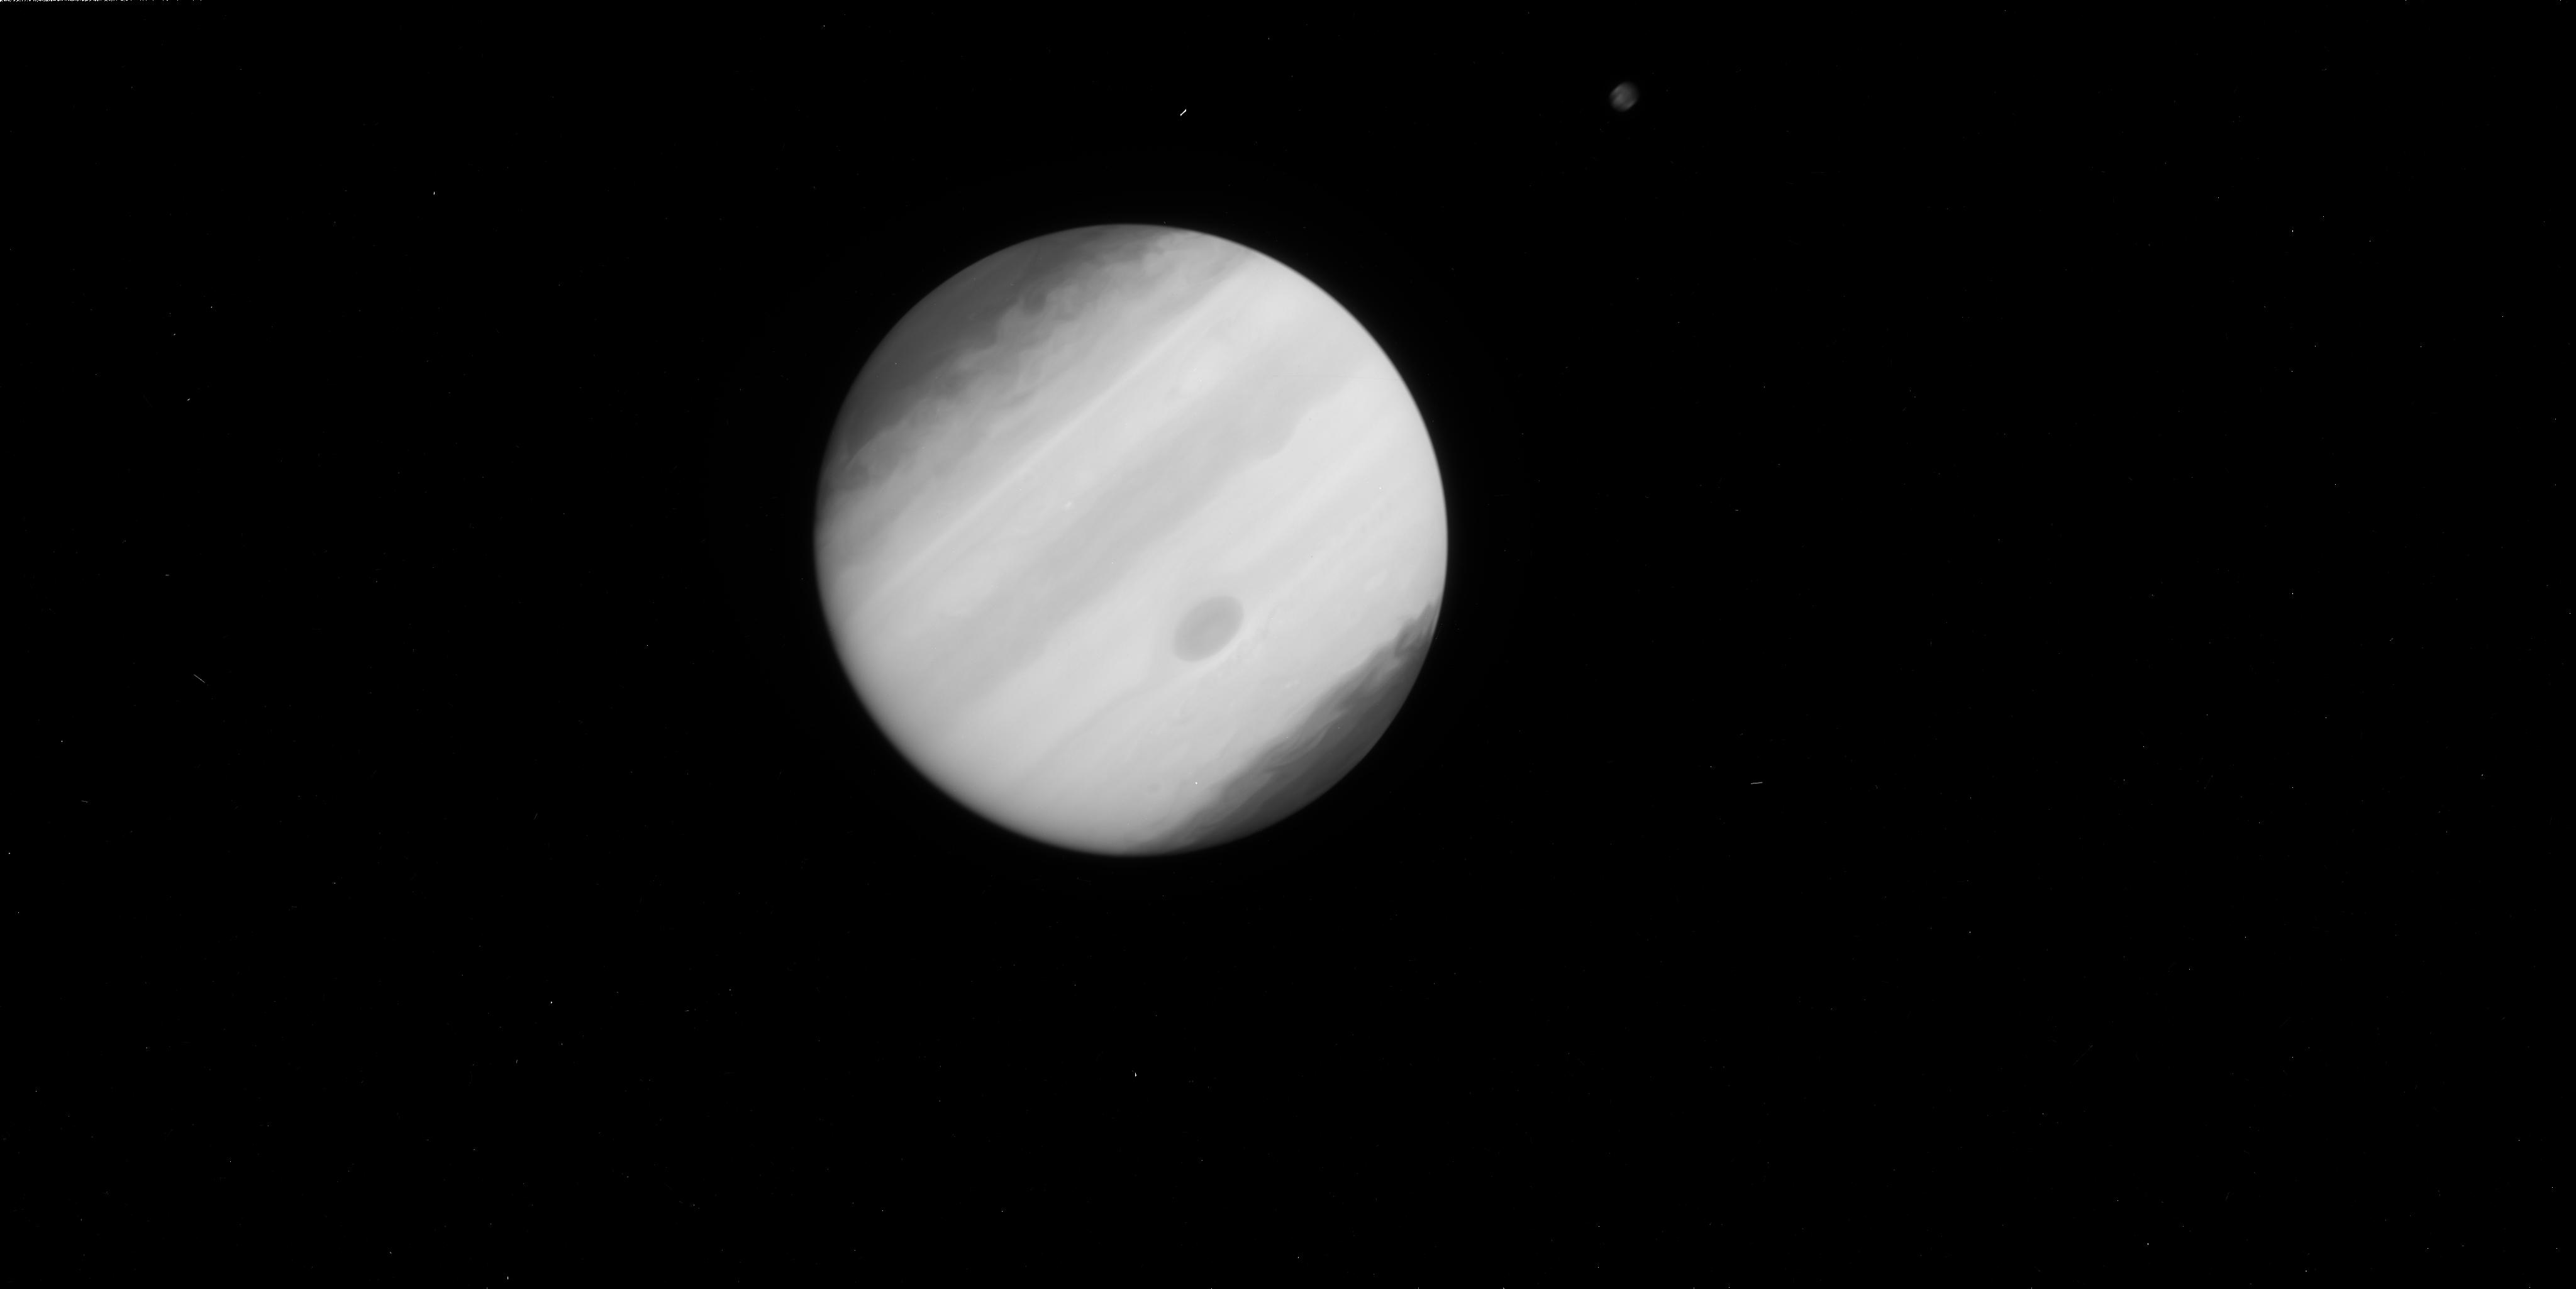
Target: JUPITER-IMPACT-EAST-1
Instrument: WFC3/UVIS
Filter: F225W
Exposure: 2 min
Observation ID: ibdg01e5q

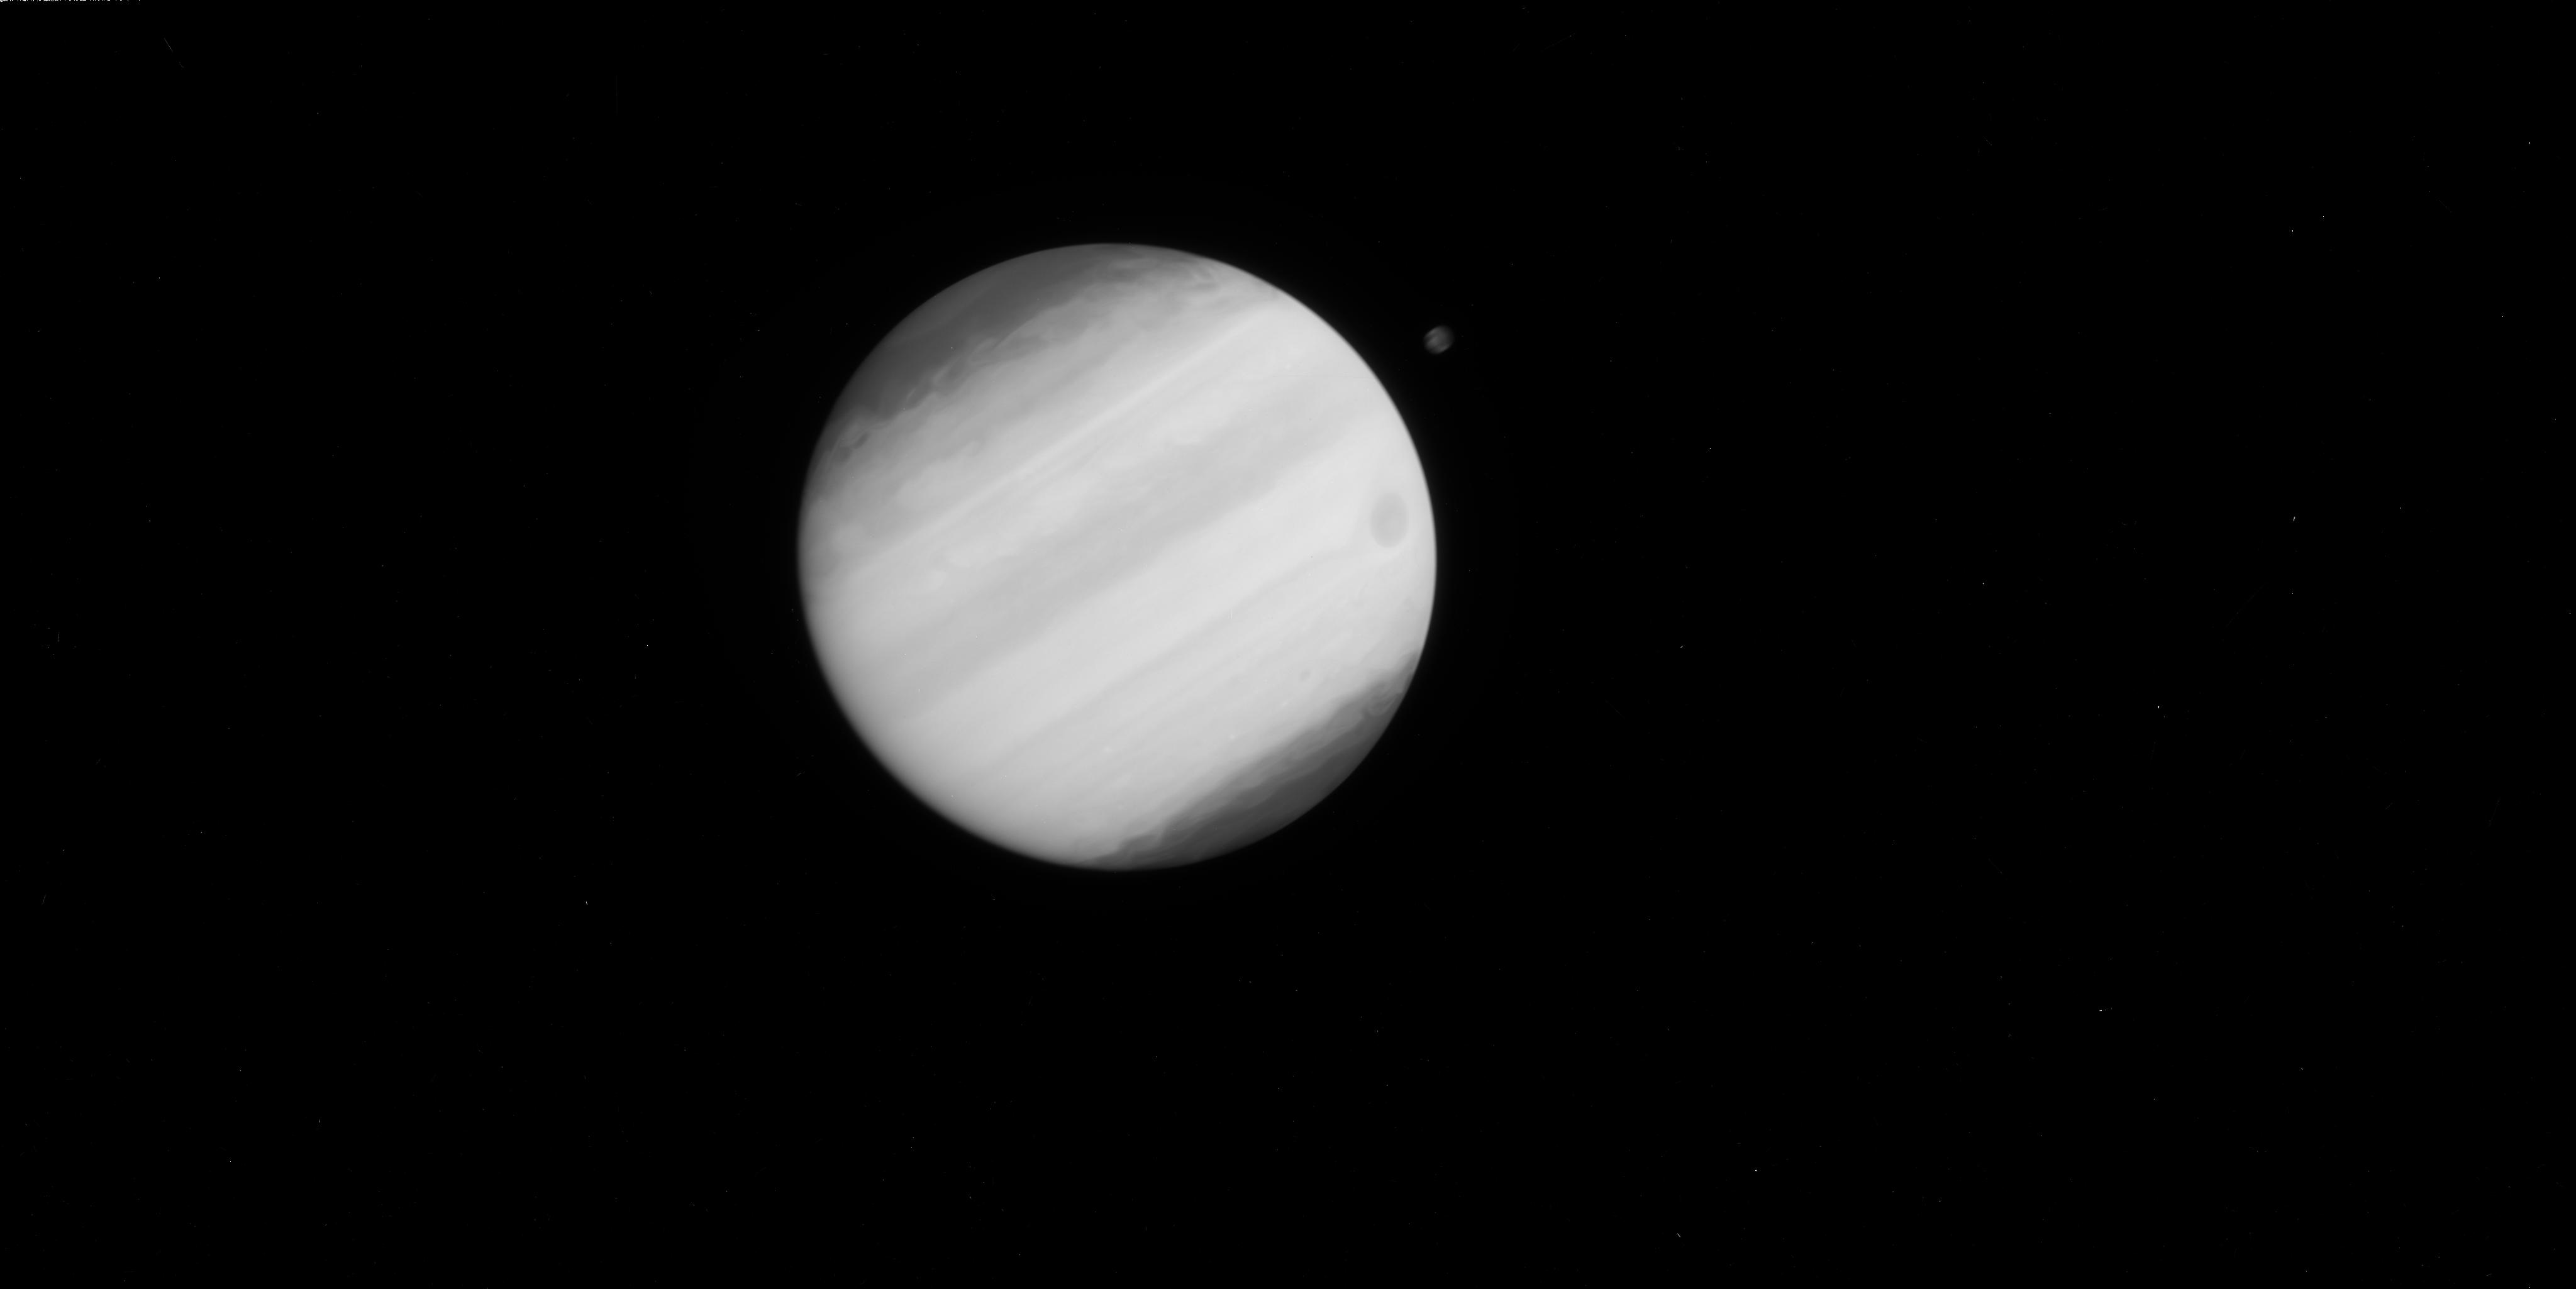
Target: JUPITER-IMPACT-WEST-24
Instrument: WFC3/UVIS
Filter: F225W
Exposure: 2 min
Observation ID: ibdg02elq

Evolution of the 2009 Single Impact on Jupiter (PI: Hammel, Heidi B.)

The 19 July 2009 impact on Jupiter captured worldwide attention, and sparked a highly successful WFC3 imaging program during SMOV, with the last Hubble image acquired on 8 August. Continuing ground-based observations have revealed significant differences between this event and the Shoemaker-Levy 9 impacts in 1994: a single impact event offers a chance to study the longer-term evolution of the impact debris field without confusion due to overlapping aerosol debris clouds, and this debris field evolved more slowly than the SL9 sites. Initial analysis of our first data set reveals possible curved streamlines that correspond to no known tropospheric vortex. To constrain the stratospheric velocity field traced by the impact-generated aerosols, we request 10-hour separated data (a temporal sampling rate which we could not obtain during SMOV) that are crucial for tracking coherent albedo features. We also requested (but were not granted) a single orbit of high-resolution near-infrared images. These data would have provided the sharpest visible and near-infrared images of the site, providing context for the ongoing worldwide campaign of lower-resolution ground-based observations.